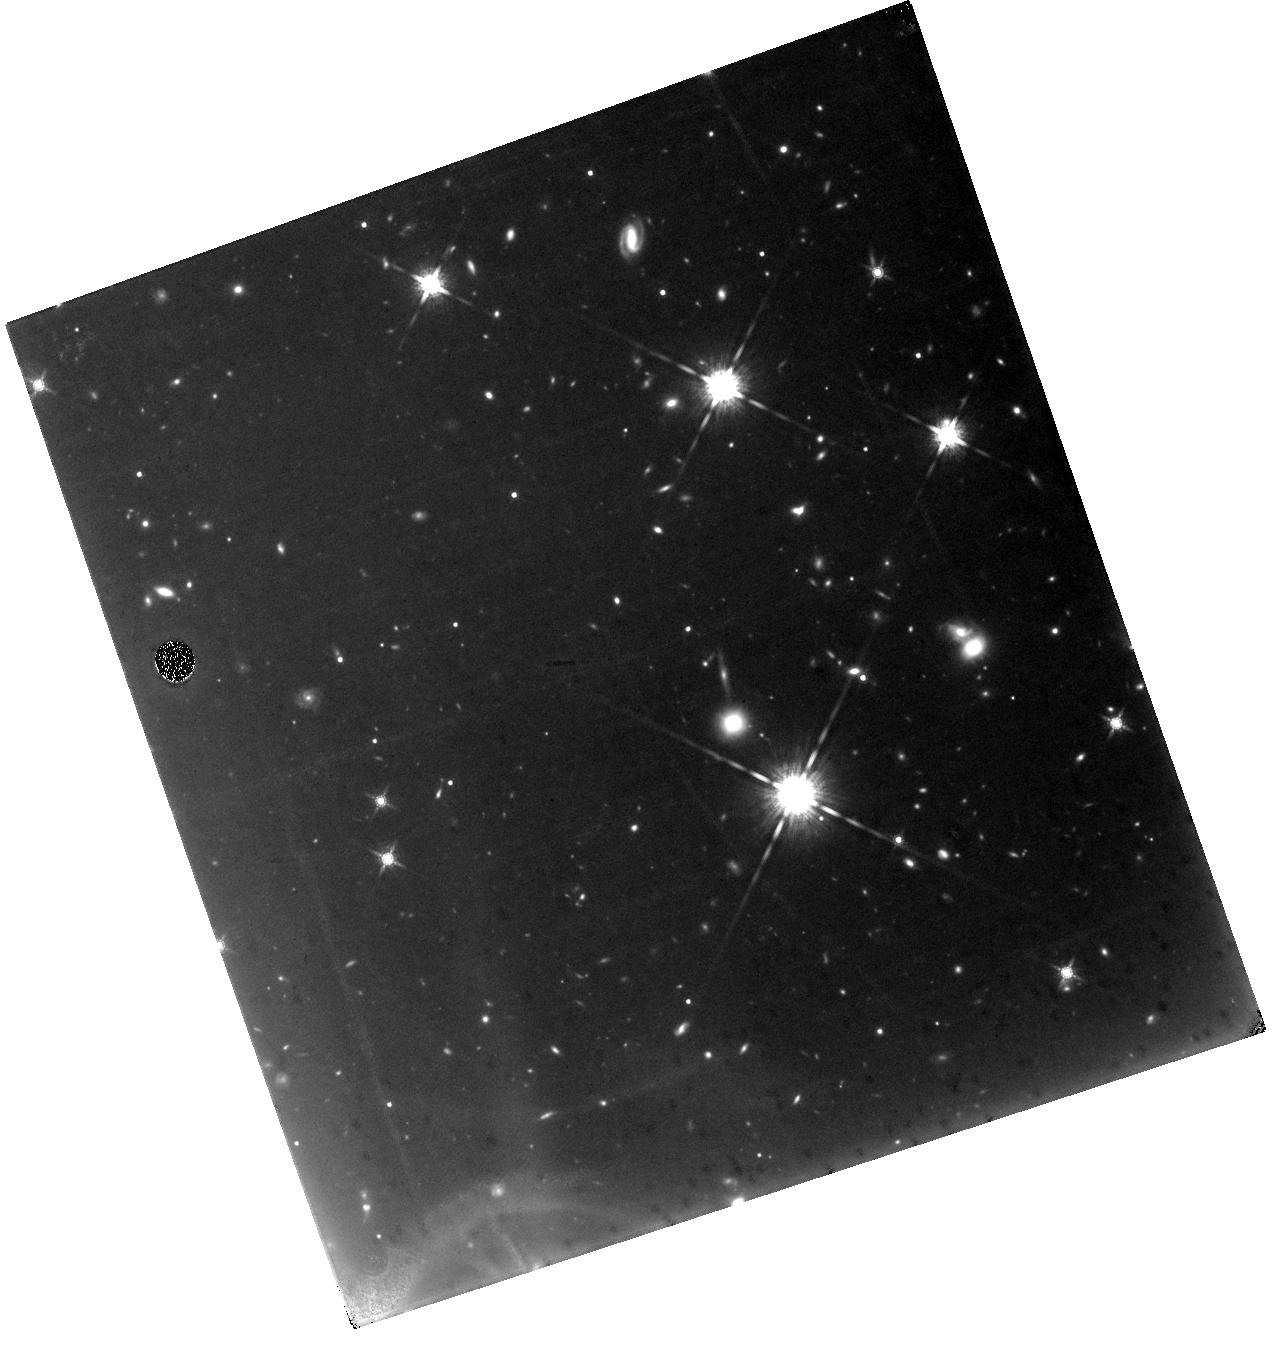
Target: GRB-070809. Instrument: WFC3/IR. Filter: F160W. Exposure: 1.6 h. Observation ID: hst_11669_04_wfc3_ir_f160w_ib2r04

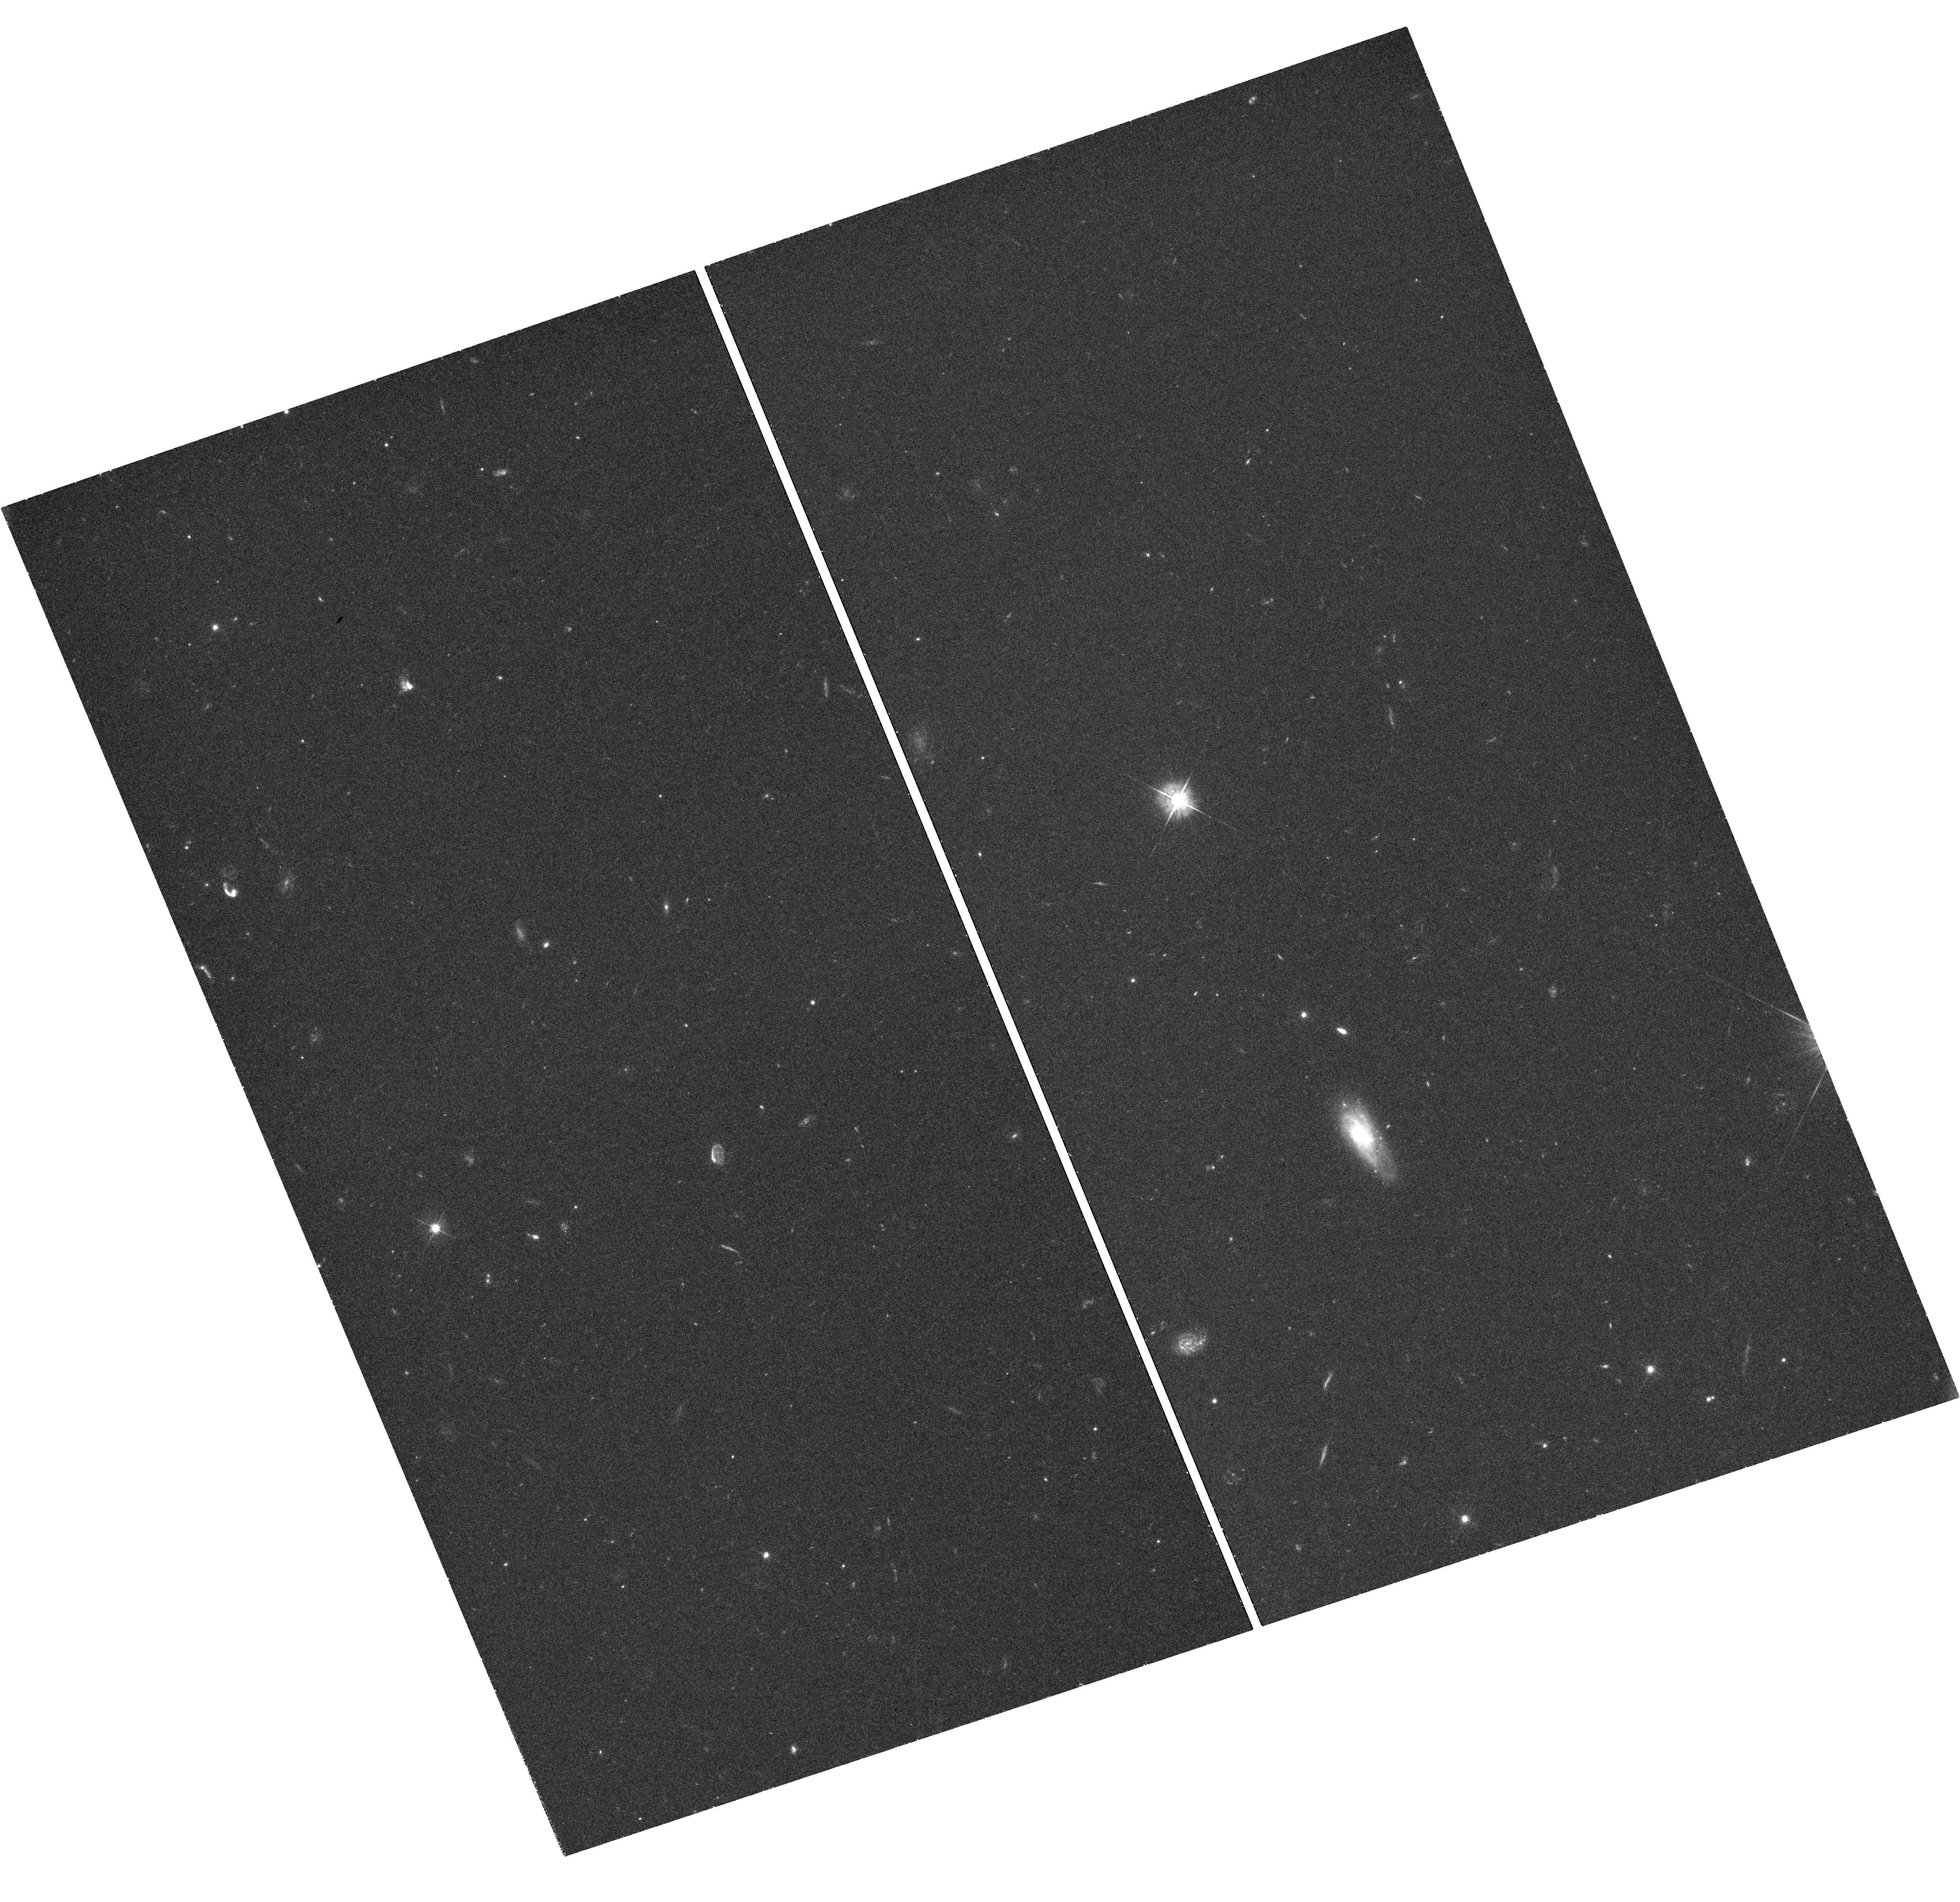
Target: GRB-070429B. Instrument: WFC3/UVIS. Filter: F475W. Exposure: 45 min. Observation ID: hst_11669_01_wfc3_uvis_f475w_ib2r01

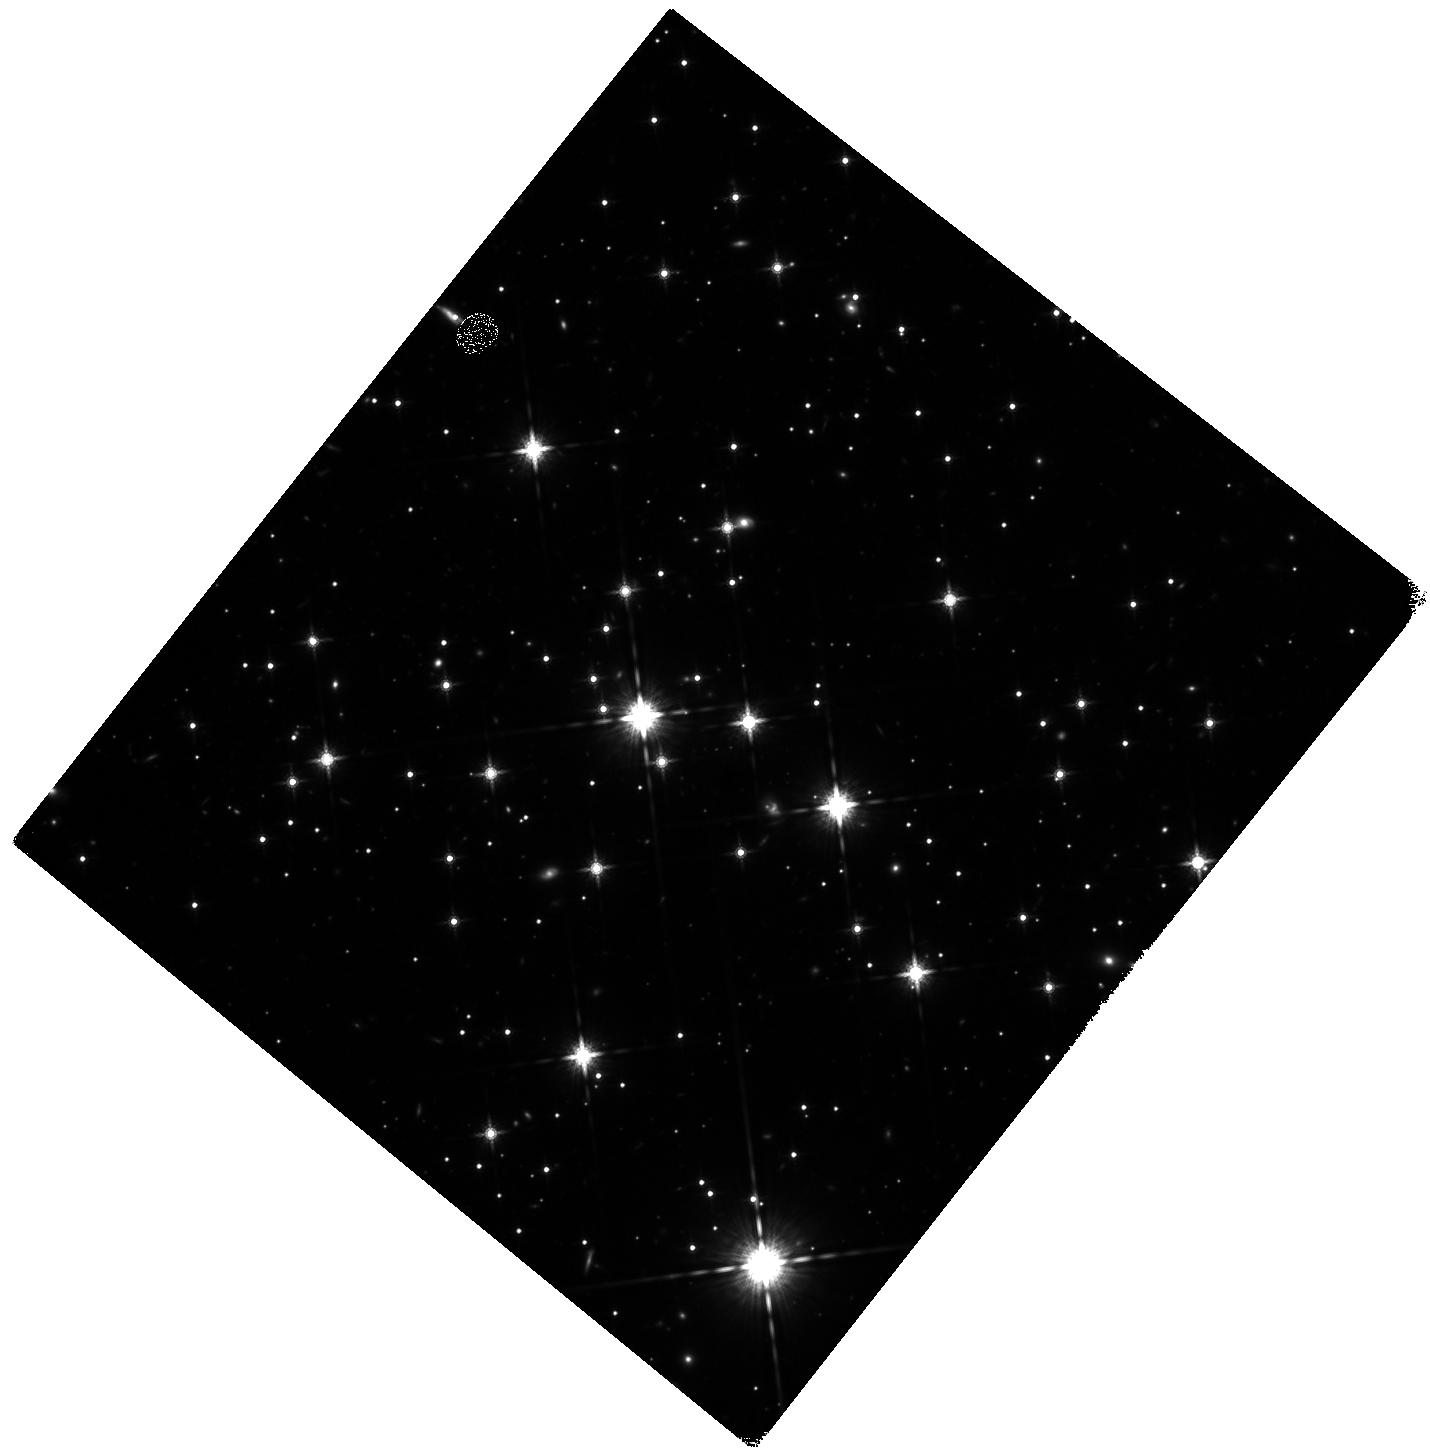
Target: GRB-070707. Instrument: WFC3/IR. Filter: F160W. Exposure: 1.8 h. Observation ID: hst_11669_02_wfc3_ir_f160w_ib2r02

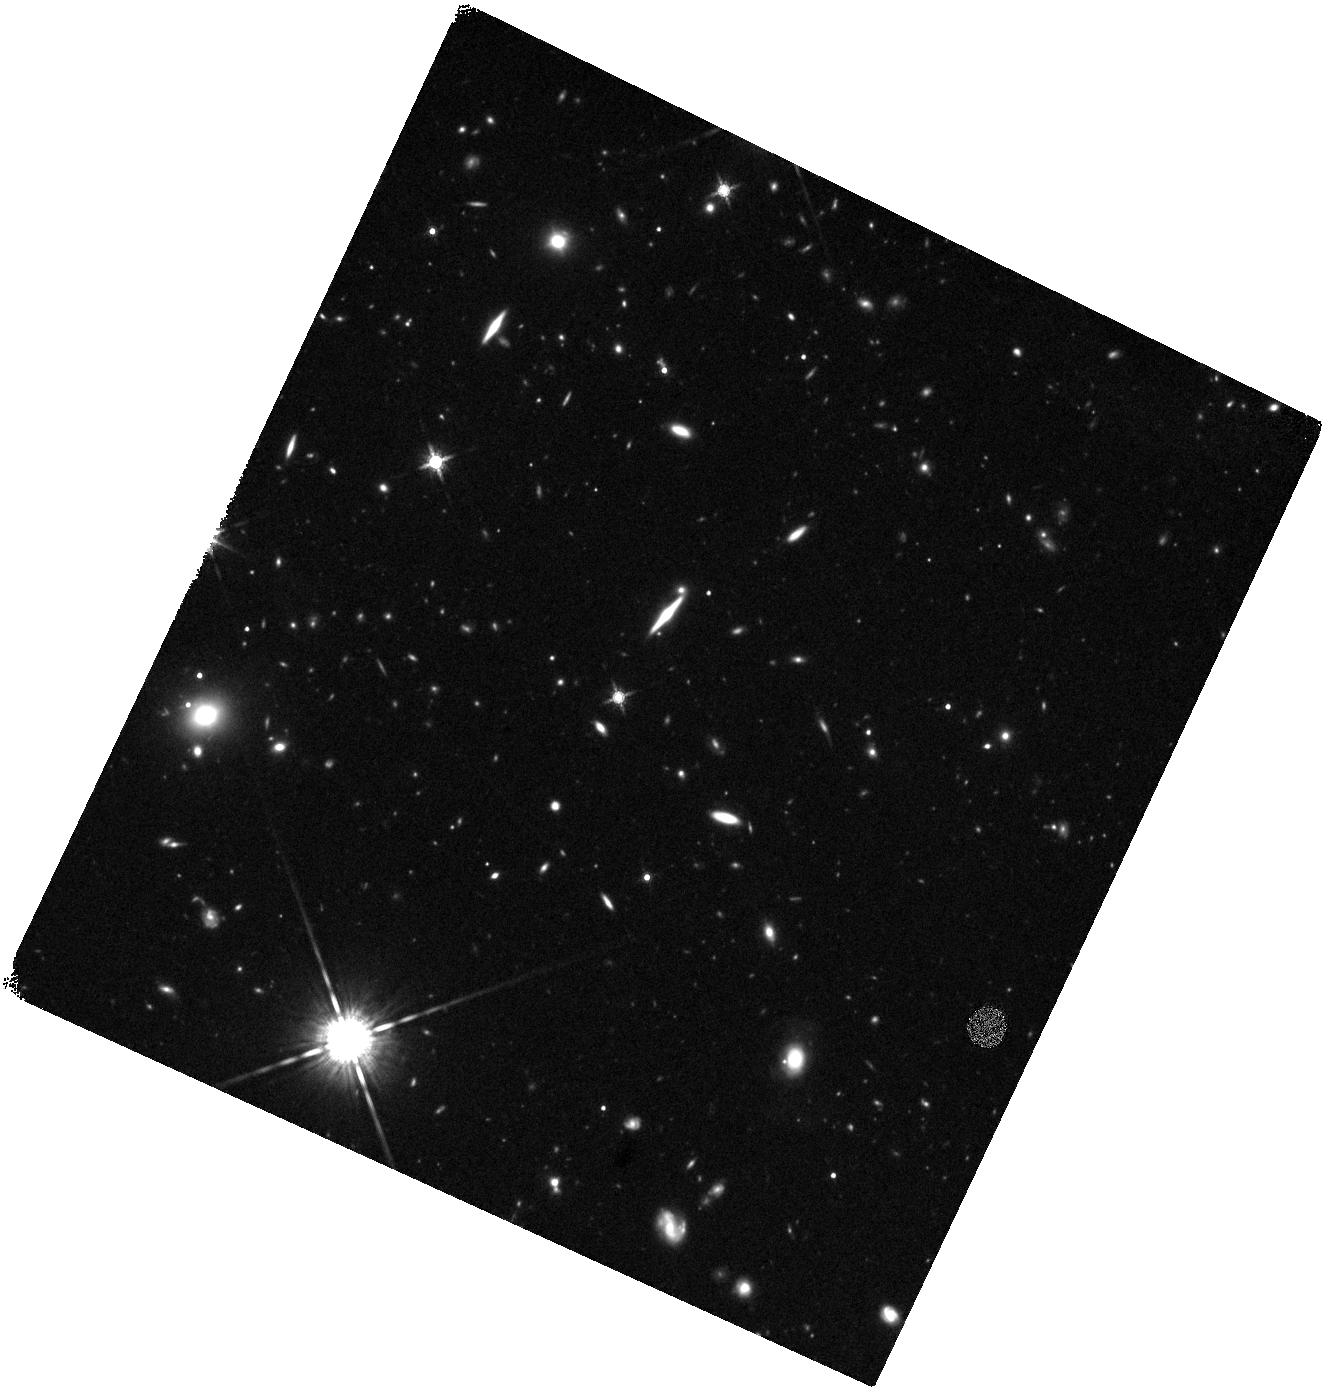
Target: GRB-071227. Instrument: WFC3/IR. Filter: F160W. Exposure: 47 min. Observation ID: hst_11669_05_wfc3_ir_f160w_ib2r05

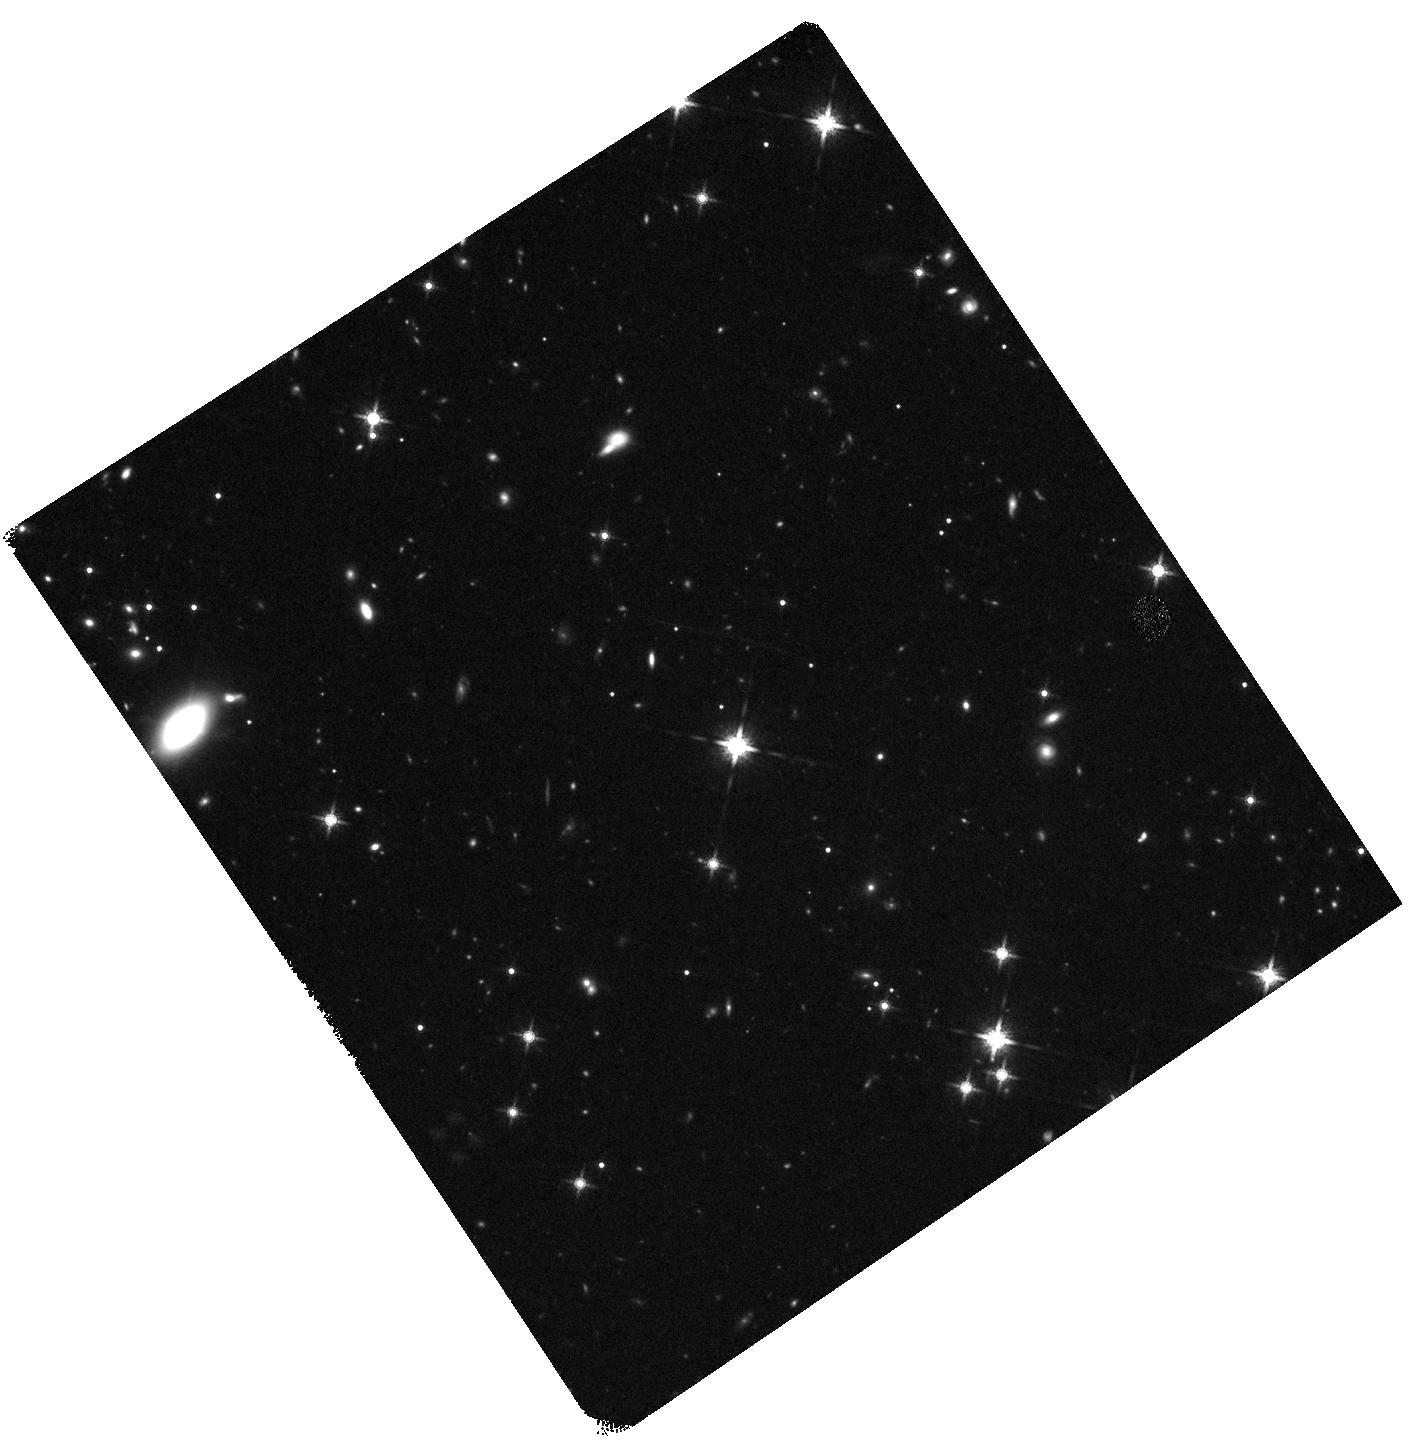
Target: GRB-070714B. Instrument: WFC3/IR. Filter: F160W. Exposure: 45 min. Observation ID: hst_11669_03_wfc3_ir_f160w_ib2r03

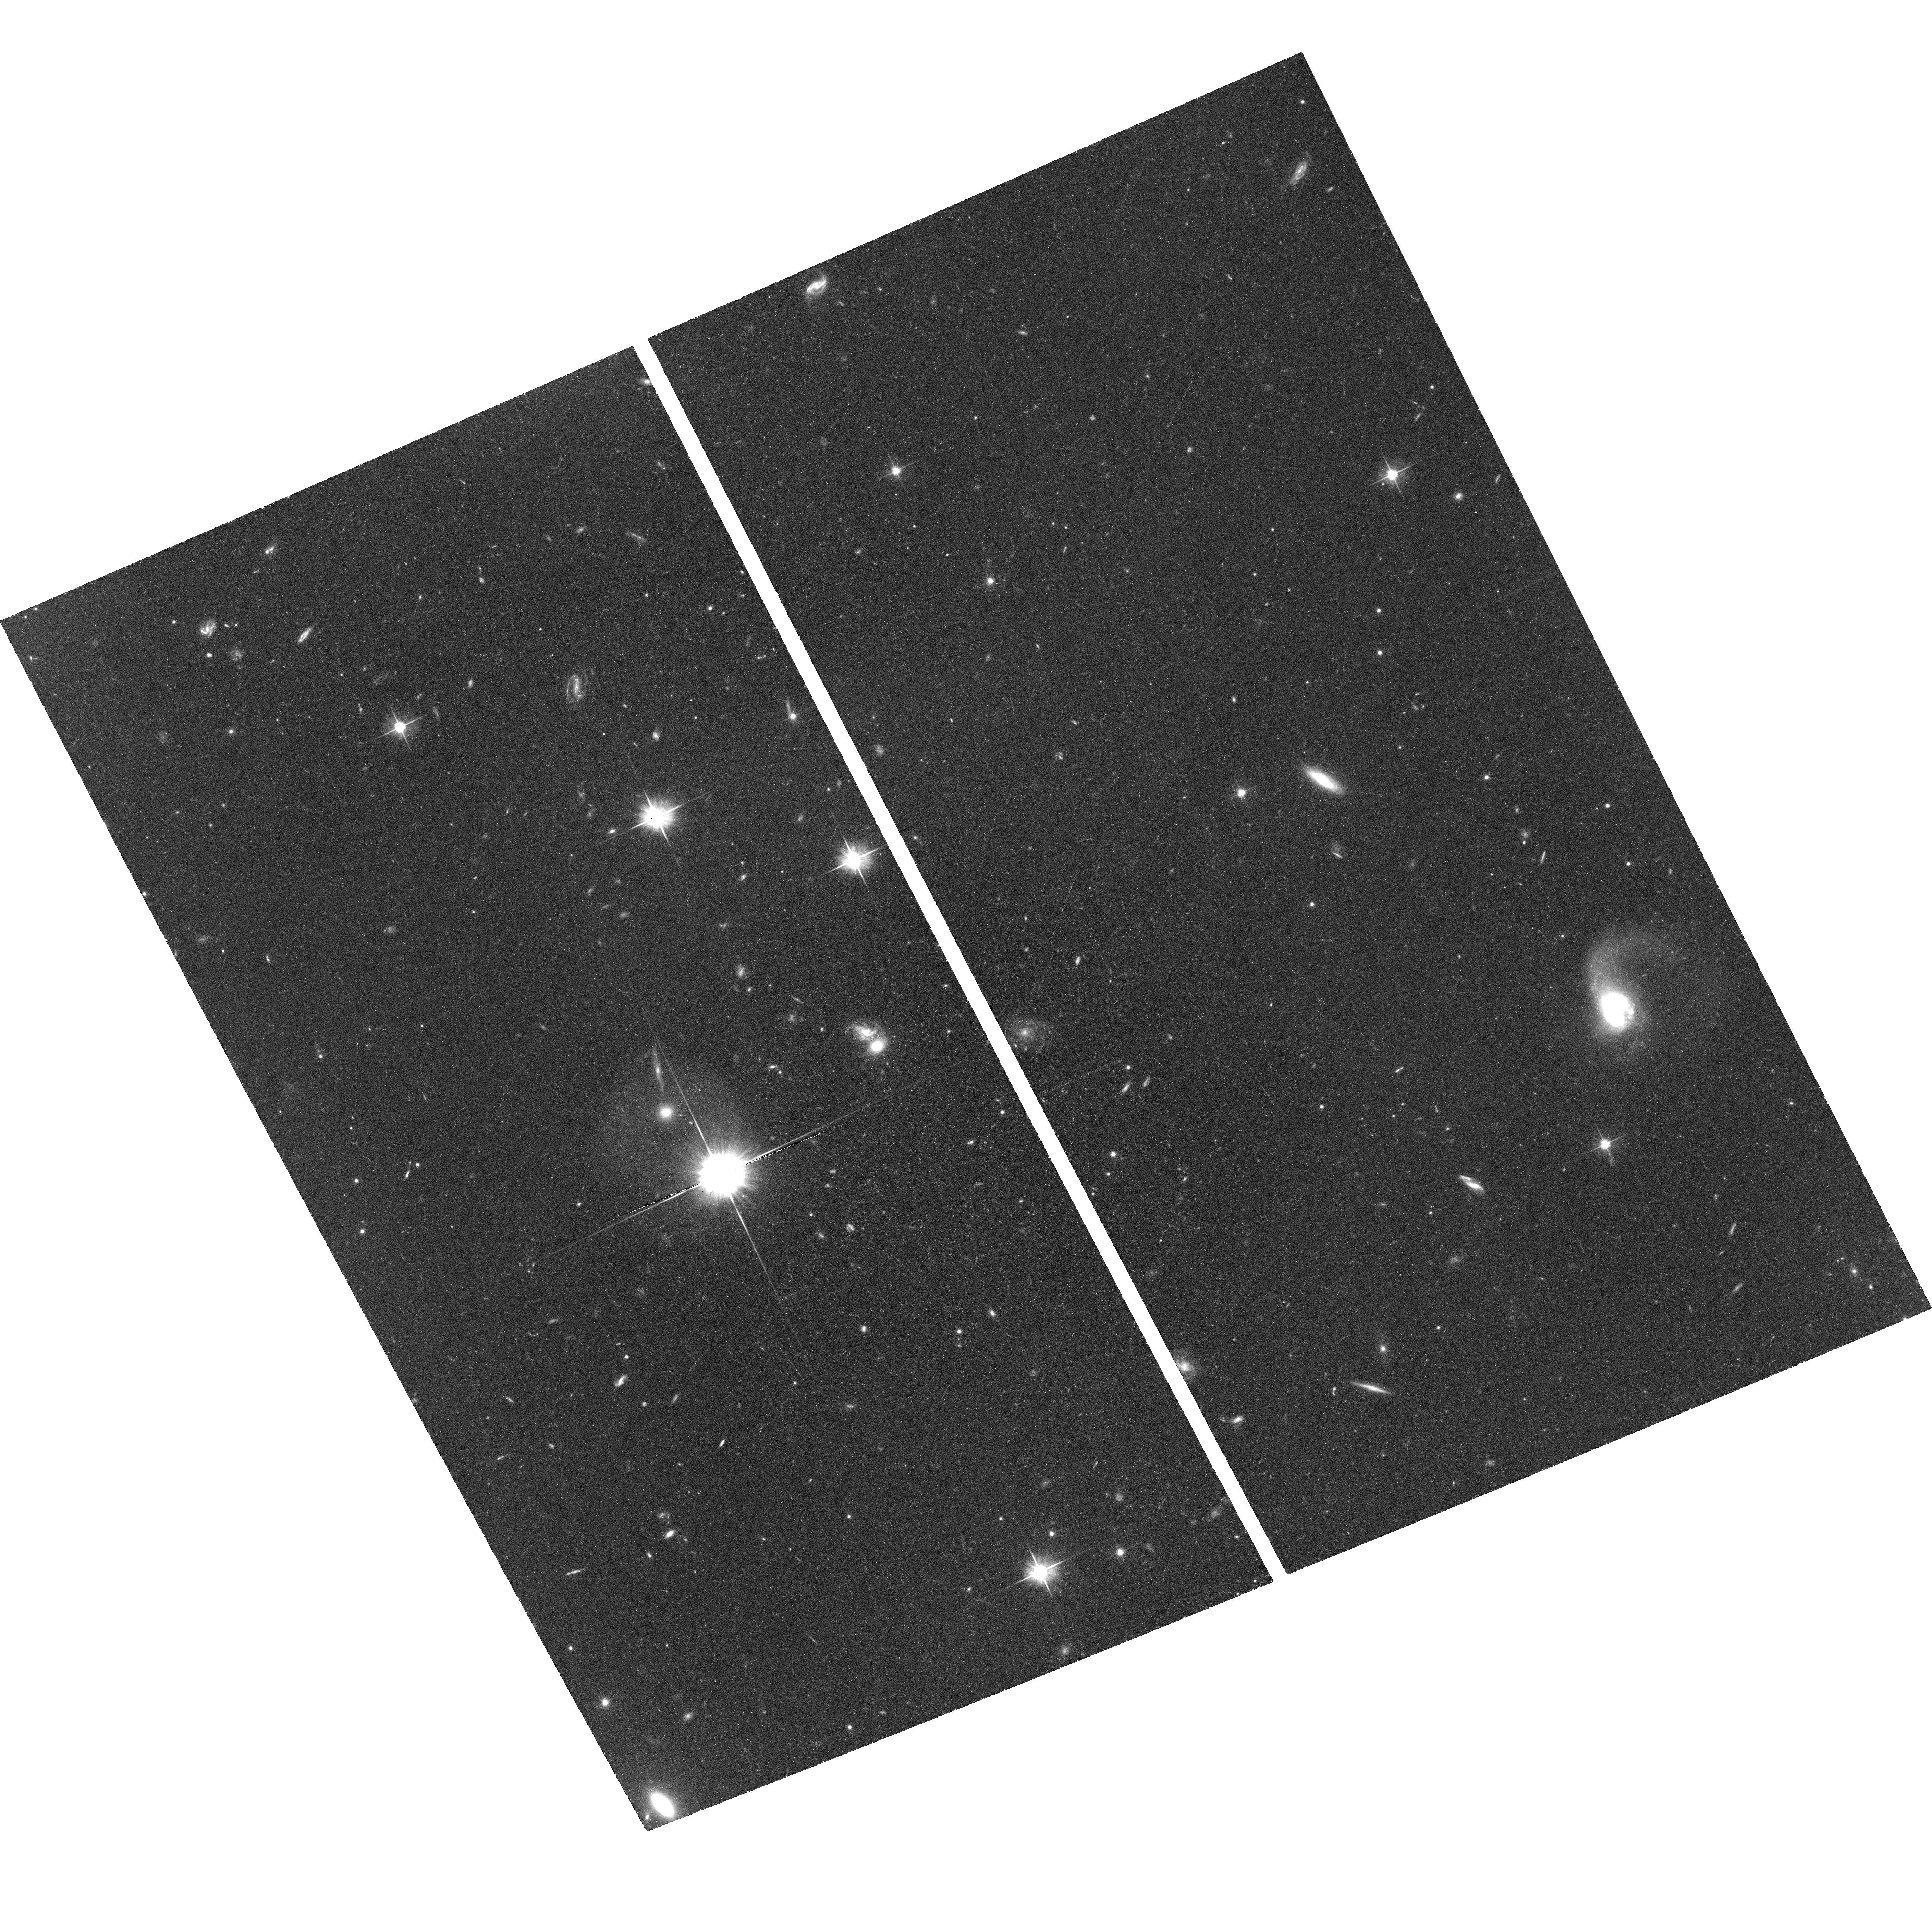
Target: GRB-070809. Instrument: ACS/WFC. Filter: F606W. Exposure: 1.4 h. Observation ID: hst_11669_07_acs_wfc_f606w_jb2r07

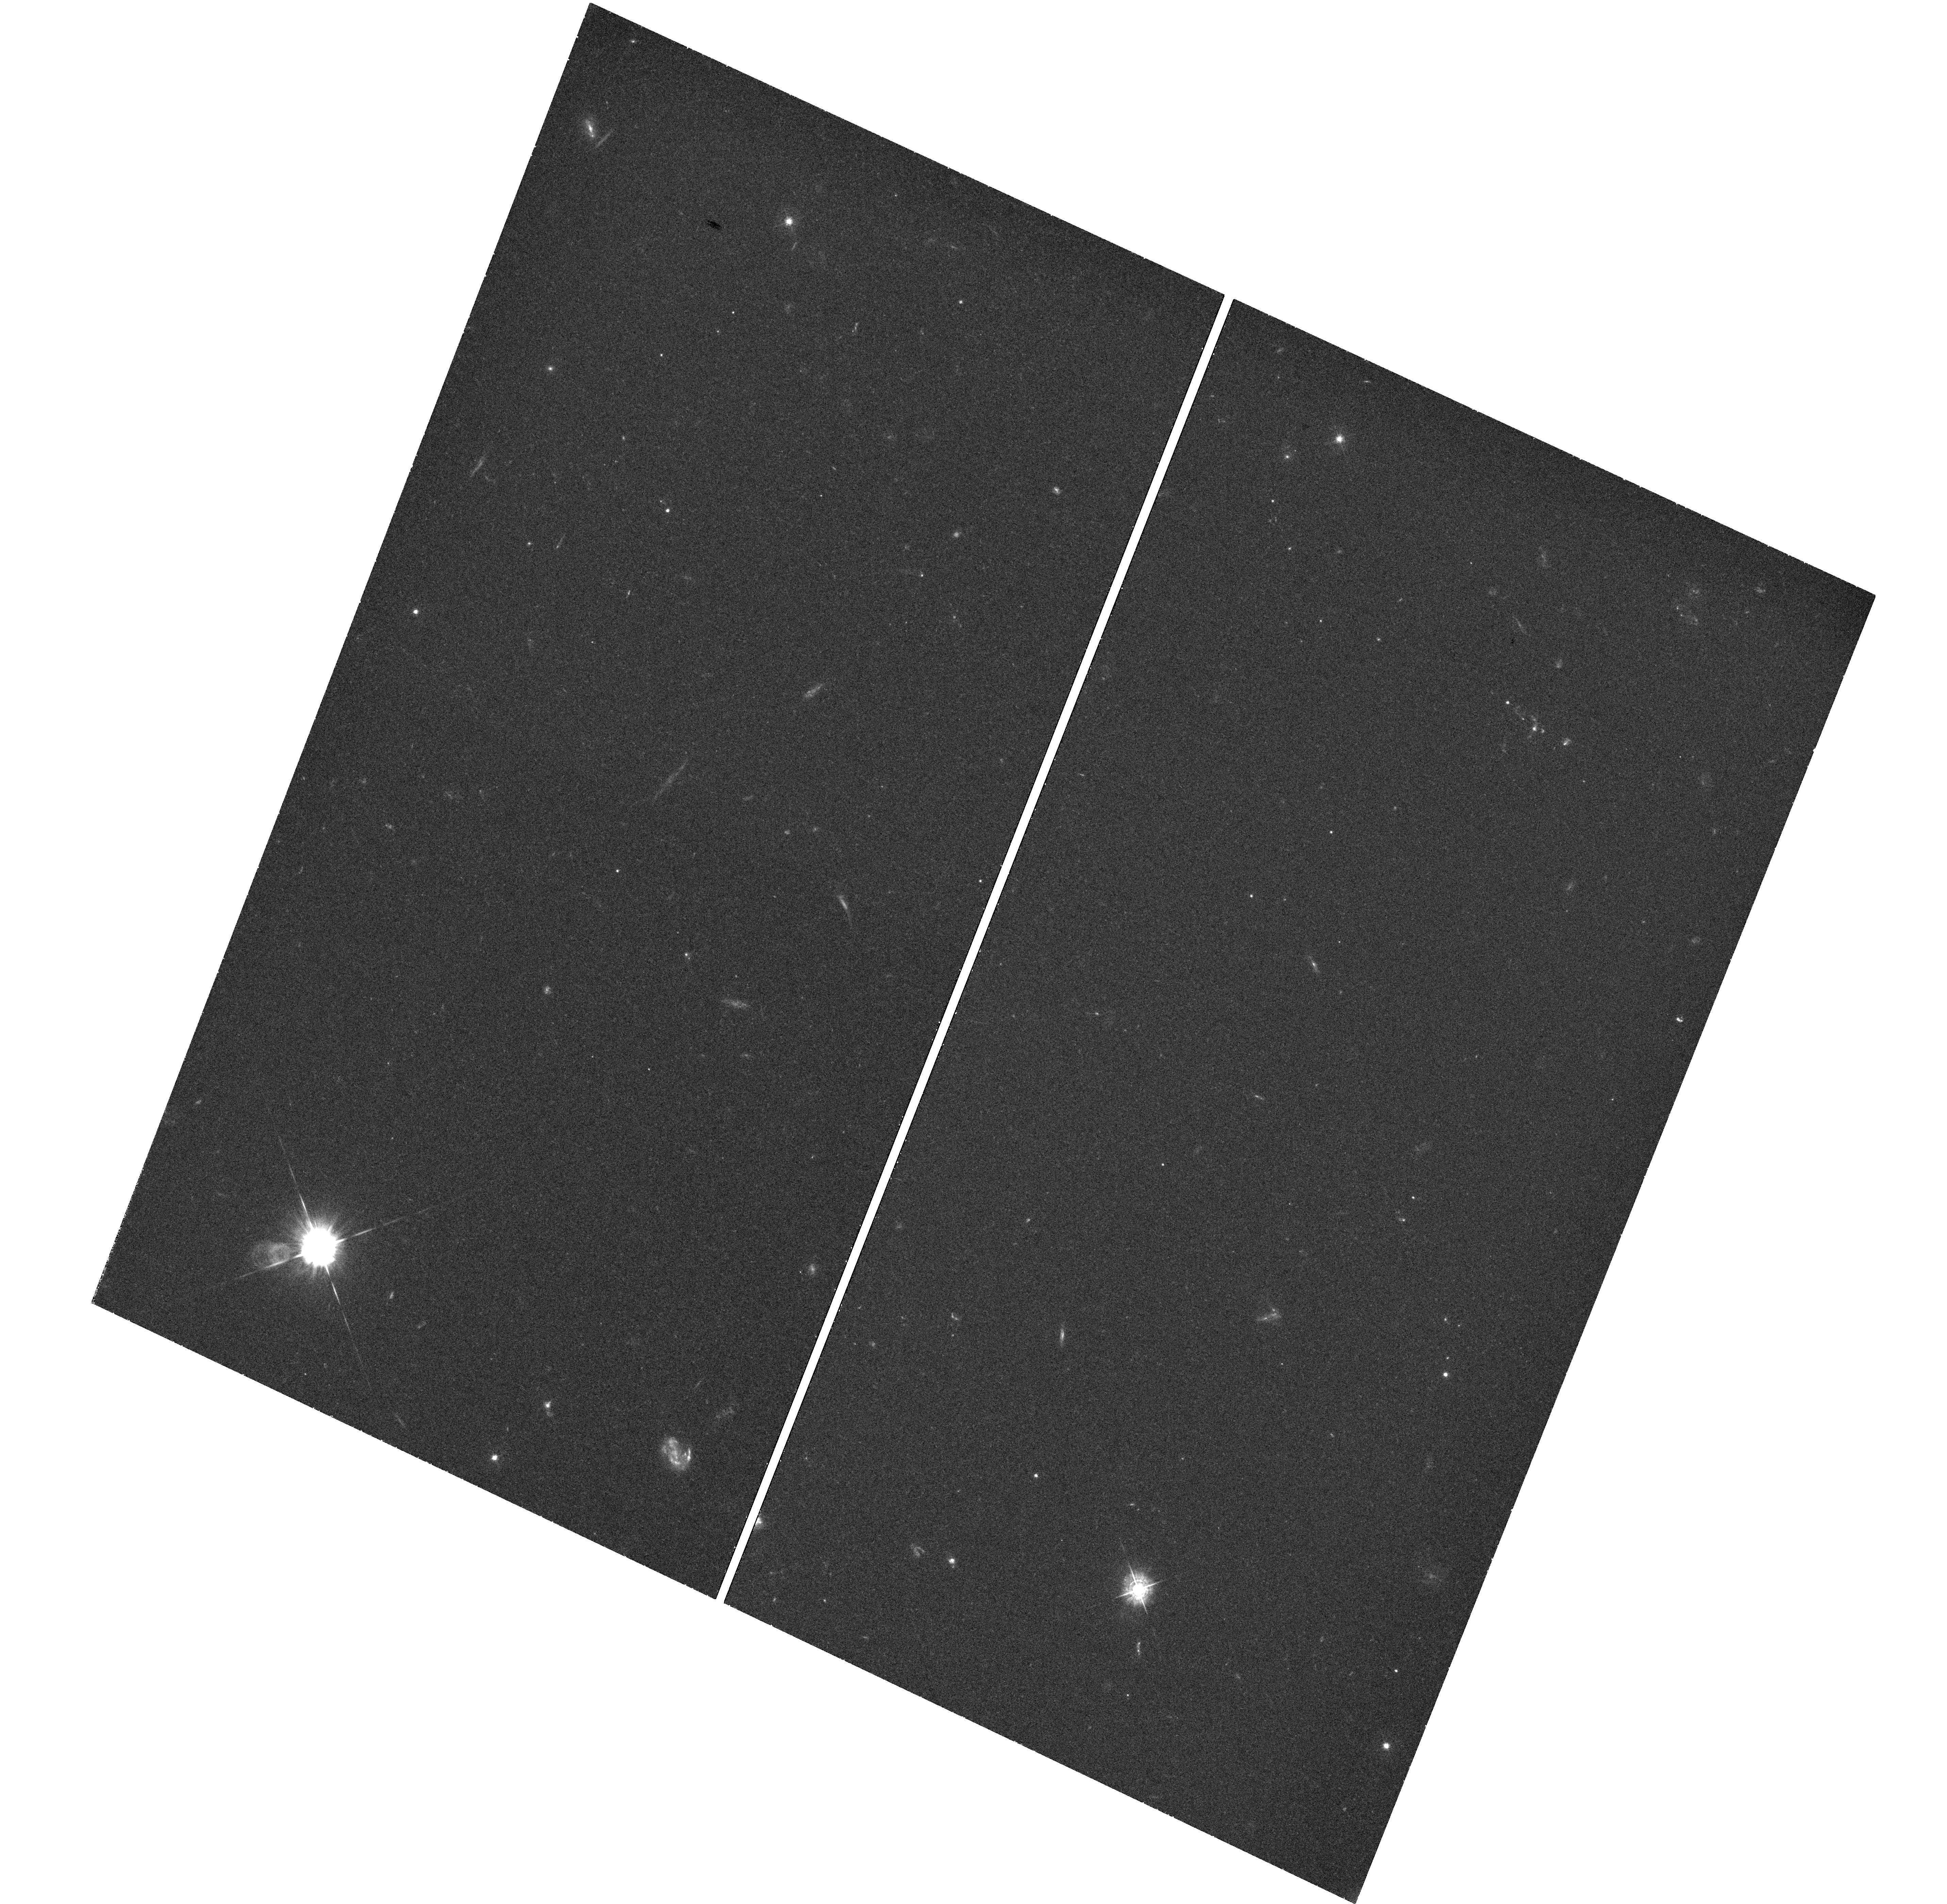
Target: GRB-071227. Instrument: WFC3/UVIS. Filter: F438W. Exposure: 48 min. Observation ID: hst_11669_05_wfc3_uvis_f438w_ib2r05

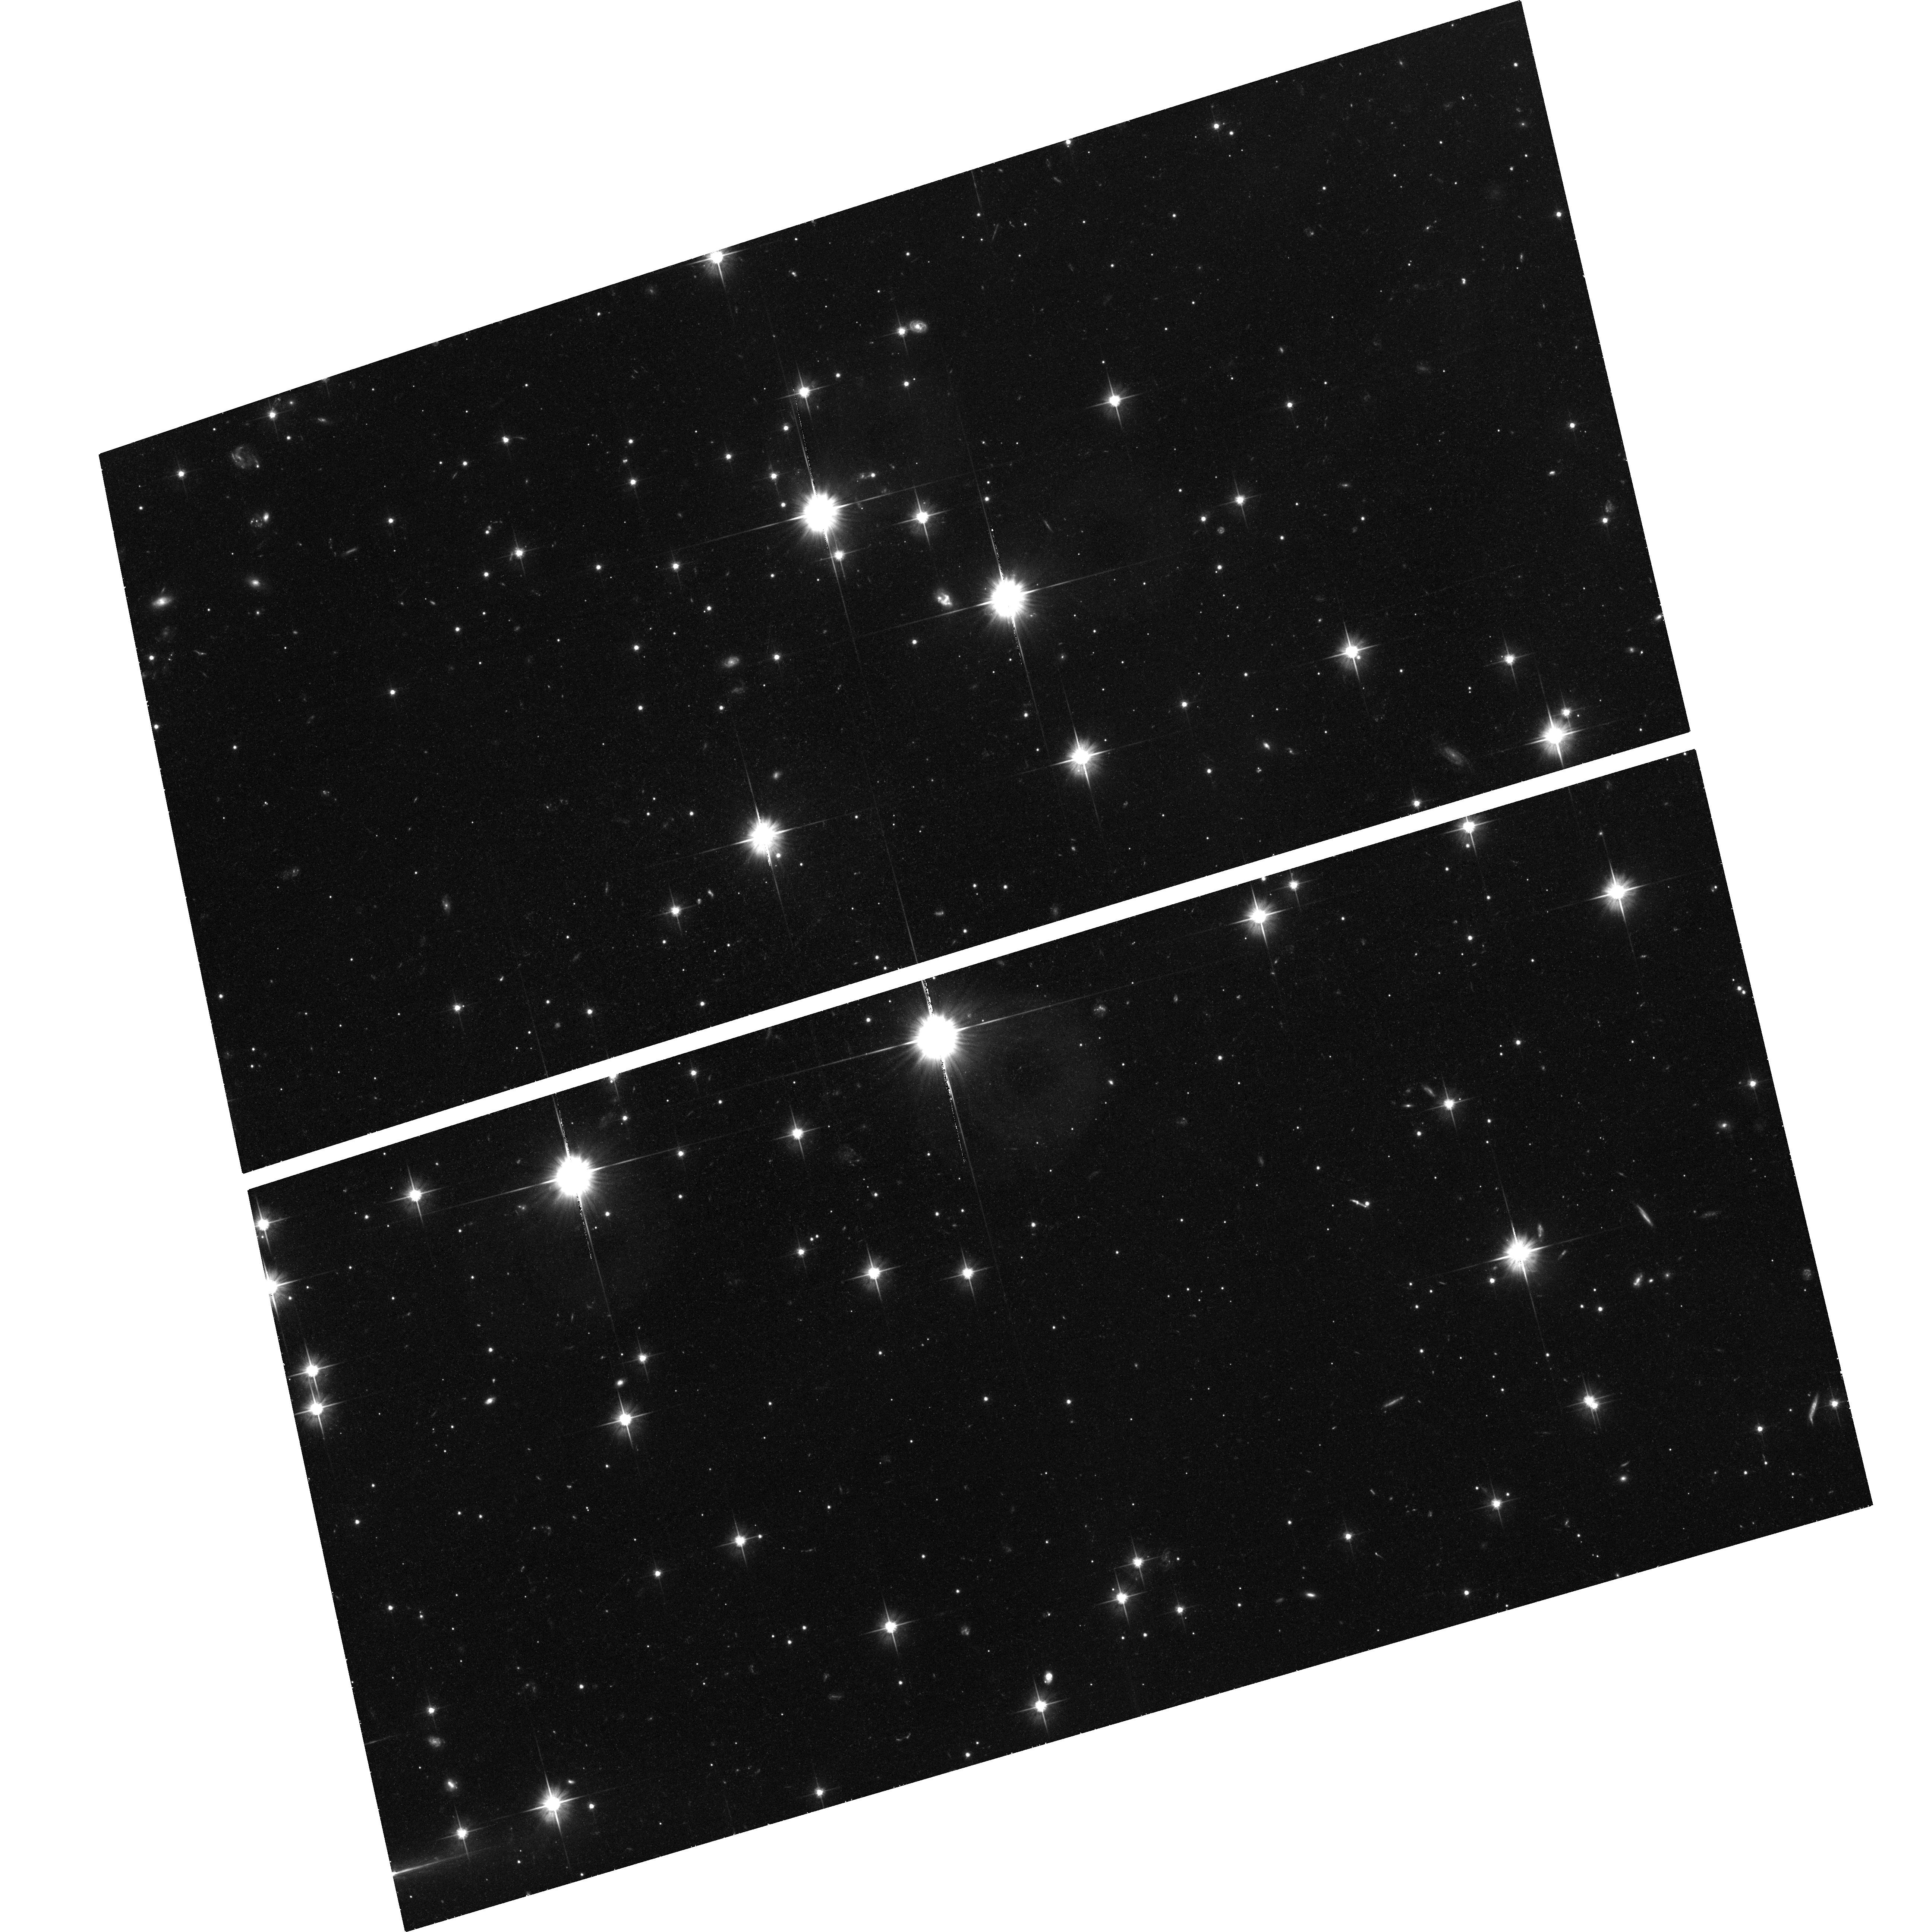
Target: GRB-070707. Instrument: ACS/WFC. Filter: F606W. Exposure: 1.6 h. Observation ID: hst_11669_06_acs_wfc_f606w_jb2r06

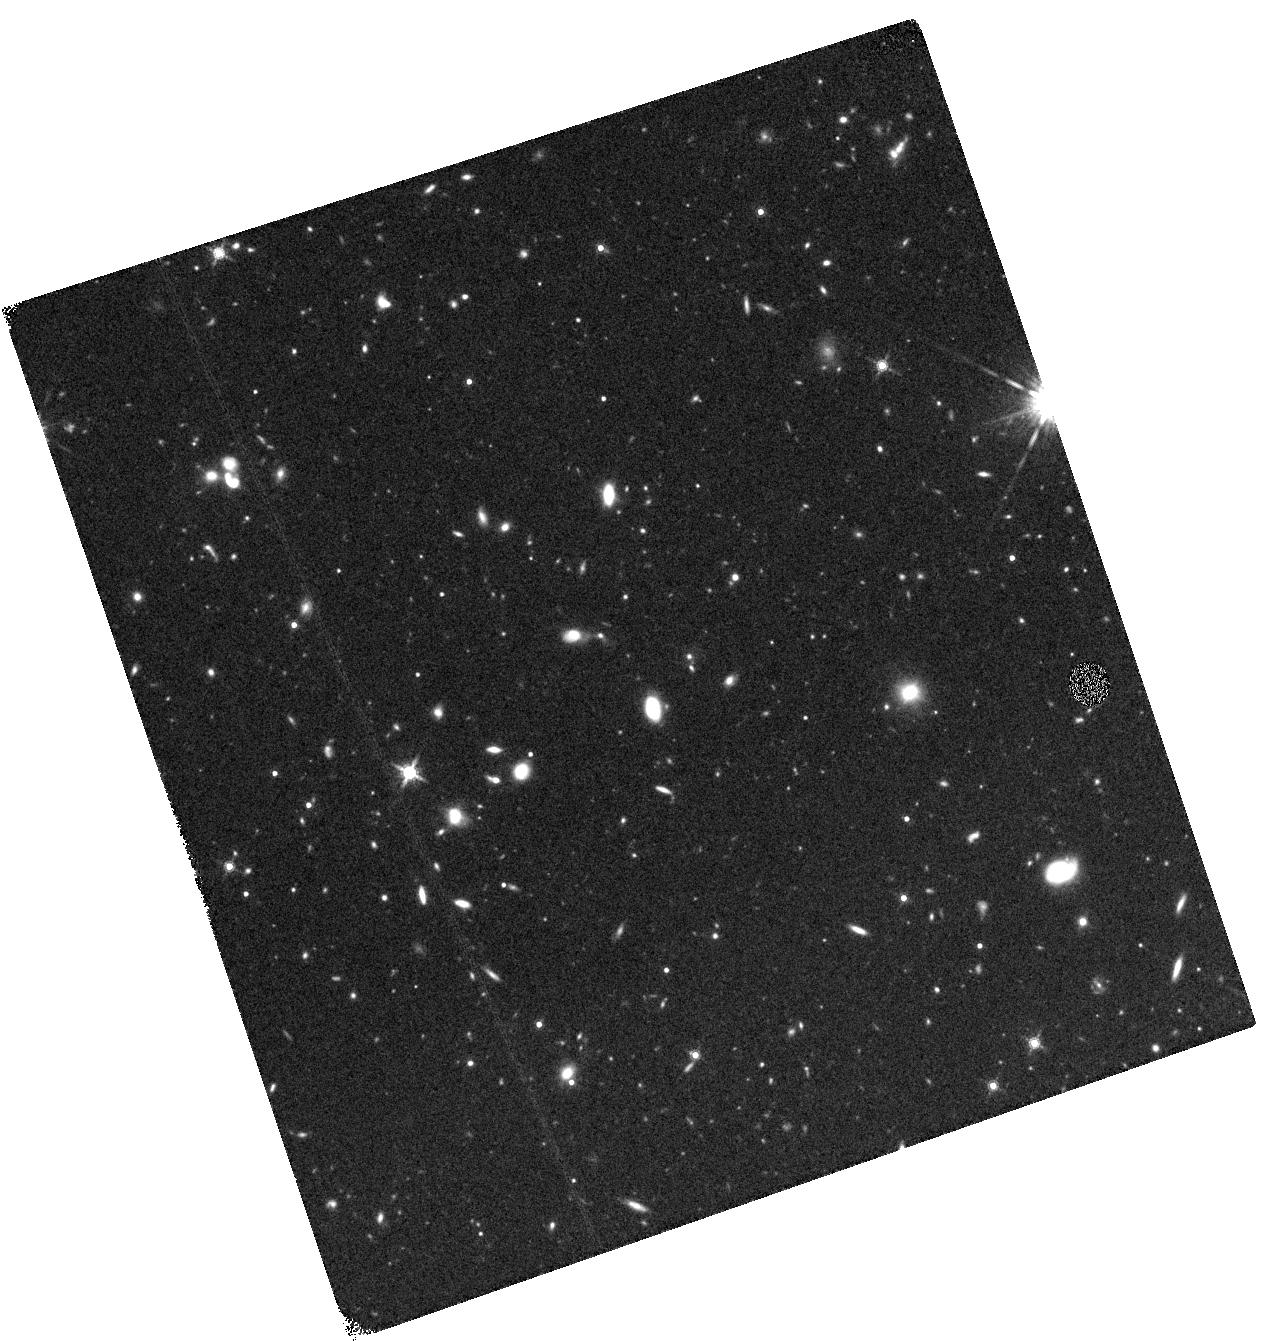
Target: GRB-070429B. Instrument: WFC3/IR. Filter: F160W. Exposure: 47 min. Observation ID: hst_11669_01_wfc3_ir_f160w_ib2r01

The Origins of Short Gamma-Ray Bursts (PI: Fruchter, Andrew S.)

During the past decade extraordinary progress has been made in determining the origin of long-duration gamma-ray bursts. It has been conclusively shown that these objects derive from the deaths of massive stars. Nonetheless, the origin of their observational cousins, short-duration gamma-ray bursts (SGRBs) remains a mystery. While SGRBs are widely thought to result from the inspiral of compact binaries, this is a conjecture. SGRBs have been found in elliptical galaxies, Abell Clusters, star-forming dwarfs and even an edge-on spiral. Whether they primarily result from an old population, a young population, or rapid evolution of binaries in globular clusters remains open. Here we propose to employ two related sets of observations which may dramatically advance our understanding of short bursts. The first is a variant of a technique that we pioneered and used to great effect in elucidating the origins of long-duration bursts. We will examine a statistical sample of hosts and measure the degree to which SGRB locations trace the red or blue light of their hosts, and thus old or young stellar populations. This will allow us to study the demographics of the SGRB population in a manner largely free of the distance dependent selection effects which have so far bedeviled this field. In the second line of attack we will use two targets of opportunity to obtain extremely precise positions of up to two nearby bursts -- one on a star-forming galaxy and the other on a elliptical. Observation of the star-formation galaxy could link at least some bursts directly to a young population; however, a discovery in later images of a globular cluster at the site of the explosion in an elliptical would provide revolutionary evidence that SGRBs are formed from compact binaries.